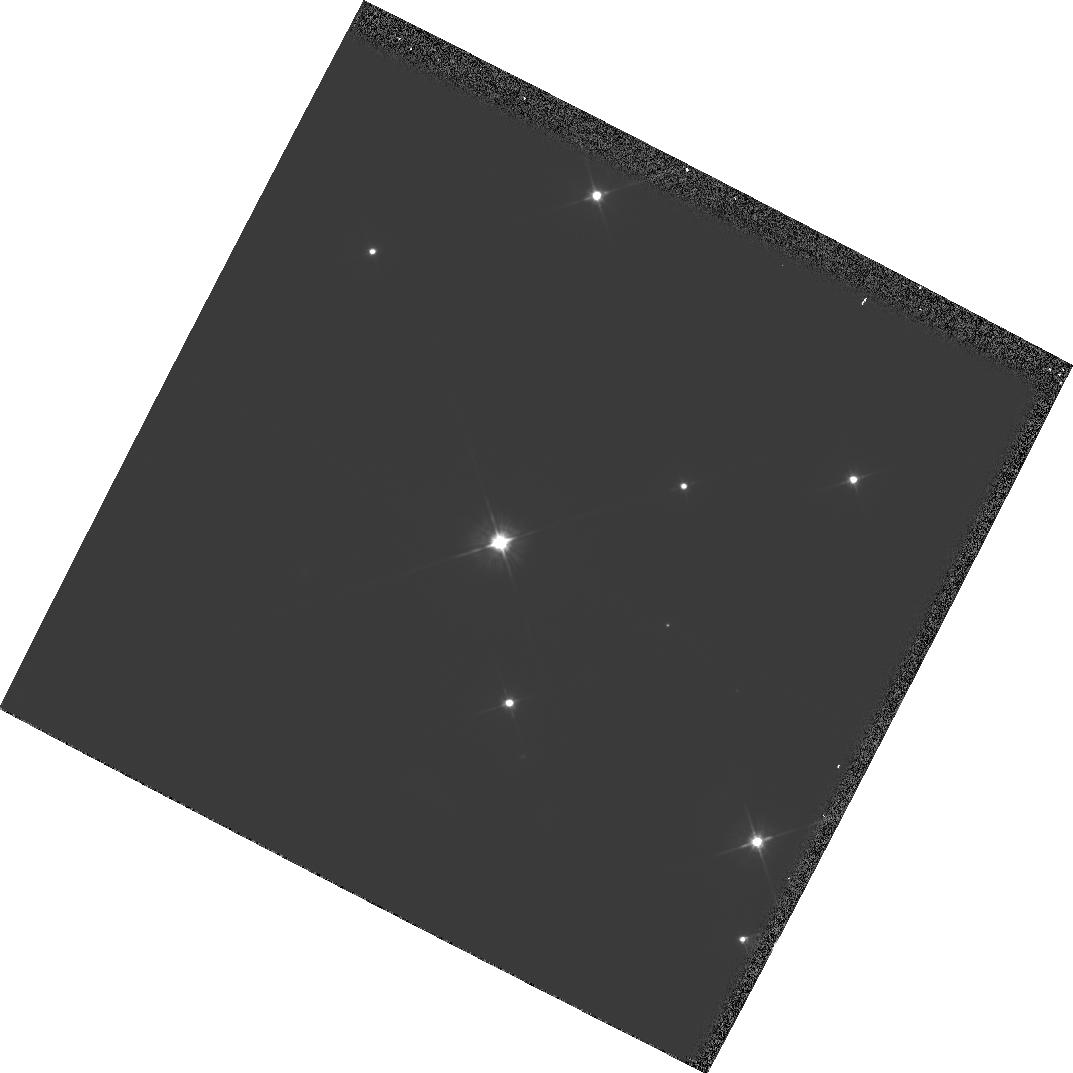
Target: MMJ6504
Instrument: WFPC2/PC
Filter: F702W
Exposure: 3 min
Observation ID: hst_6115_03_wfpc2_pc_f702w_u2zj03

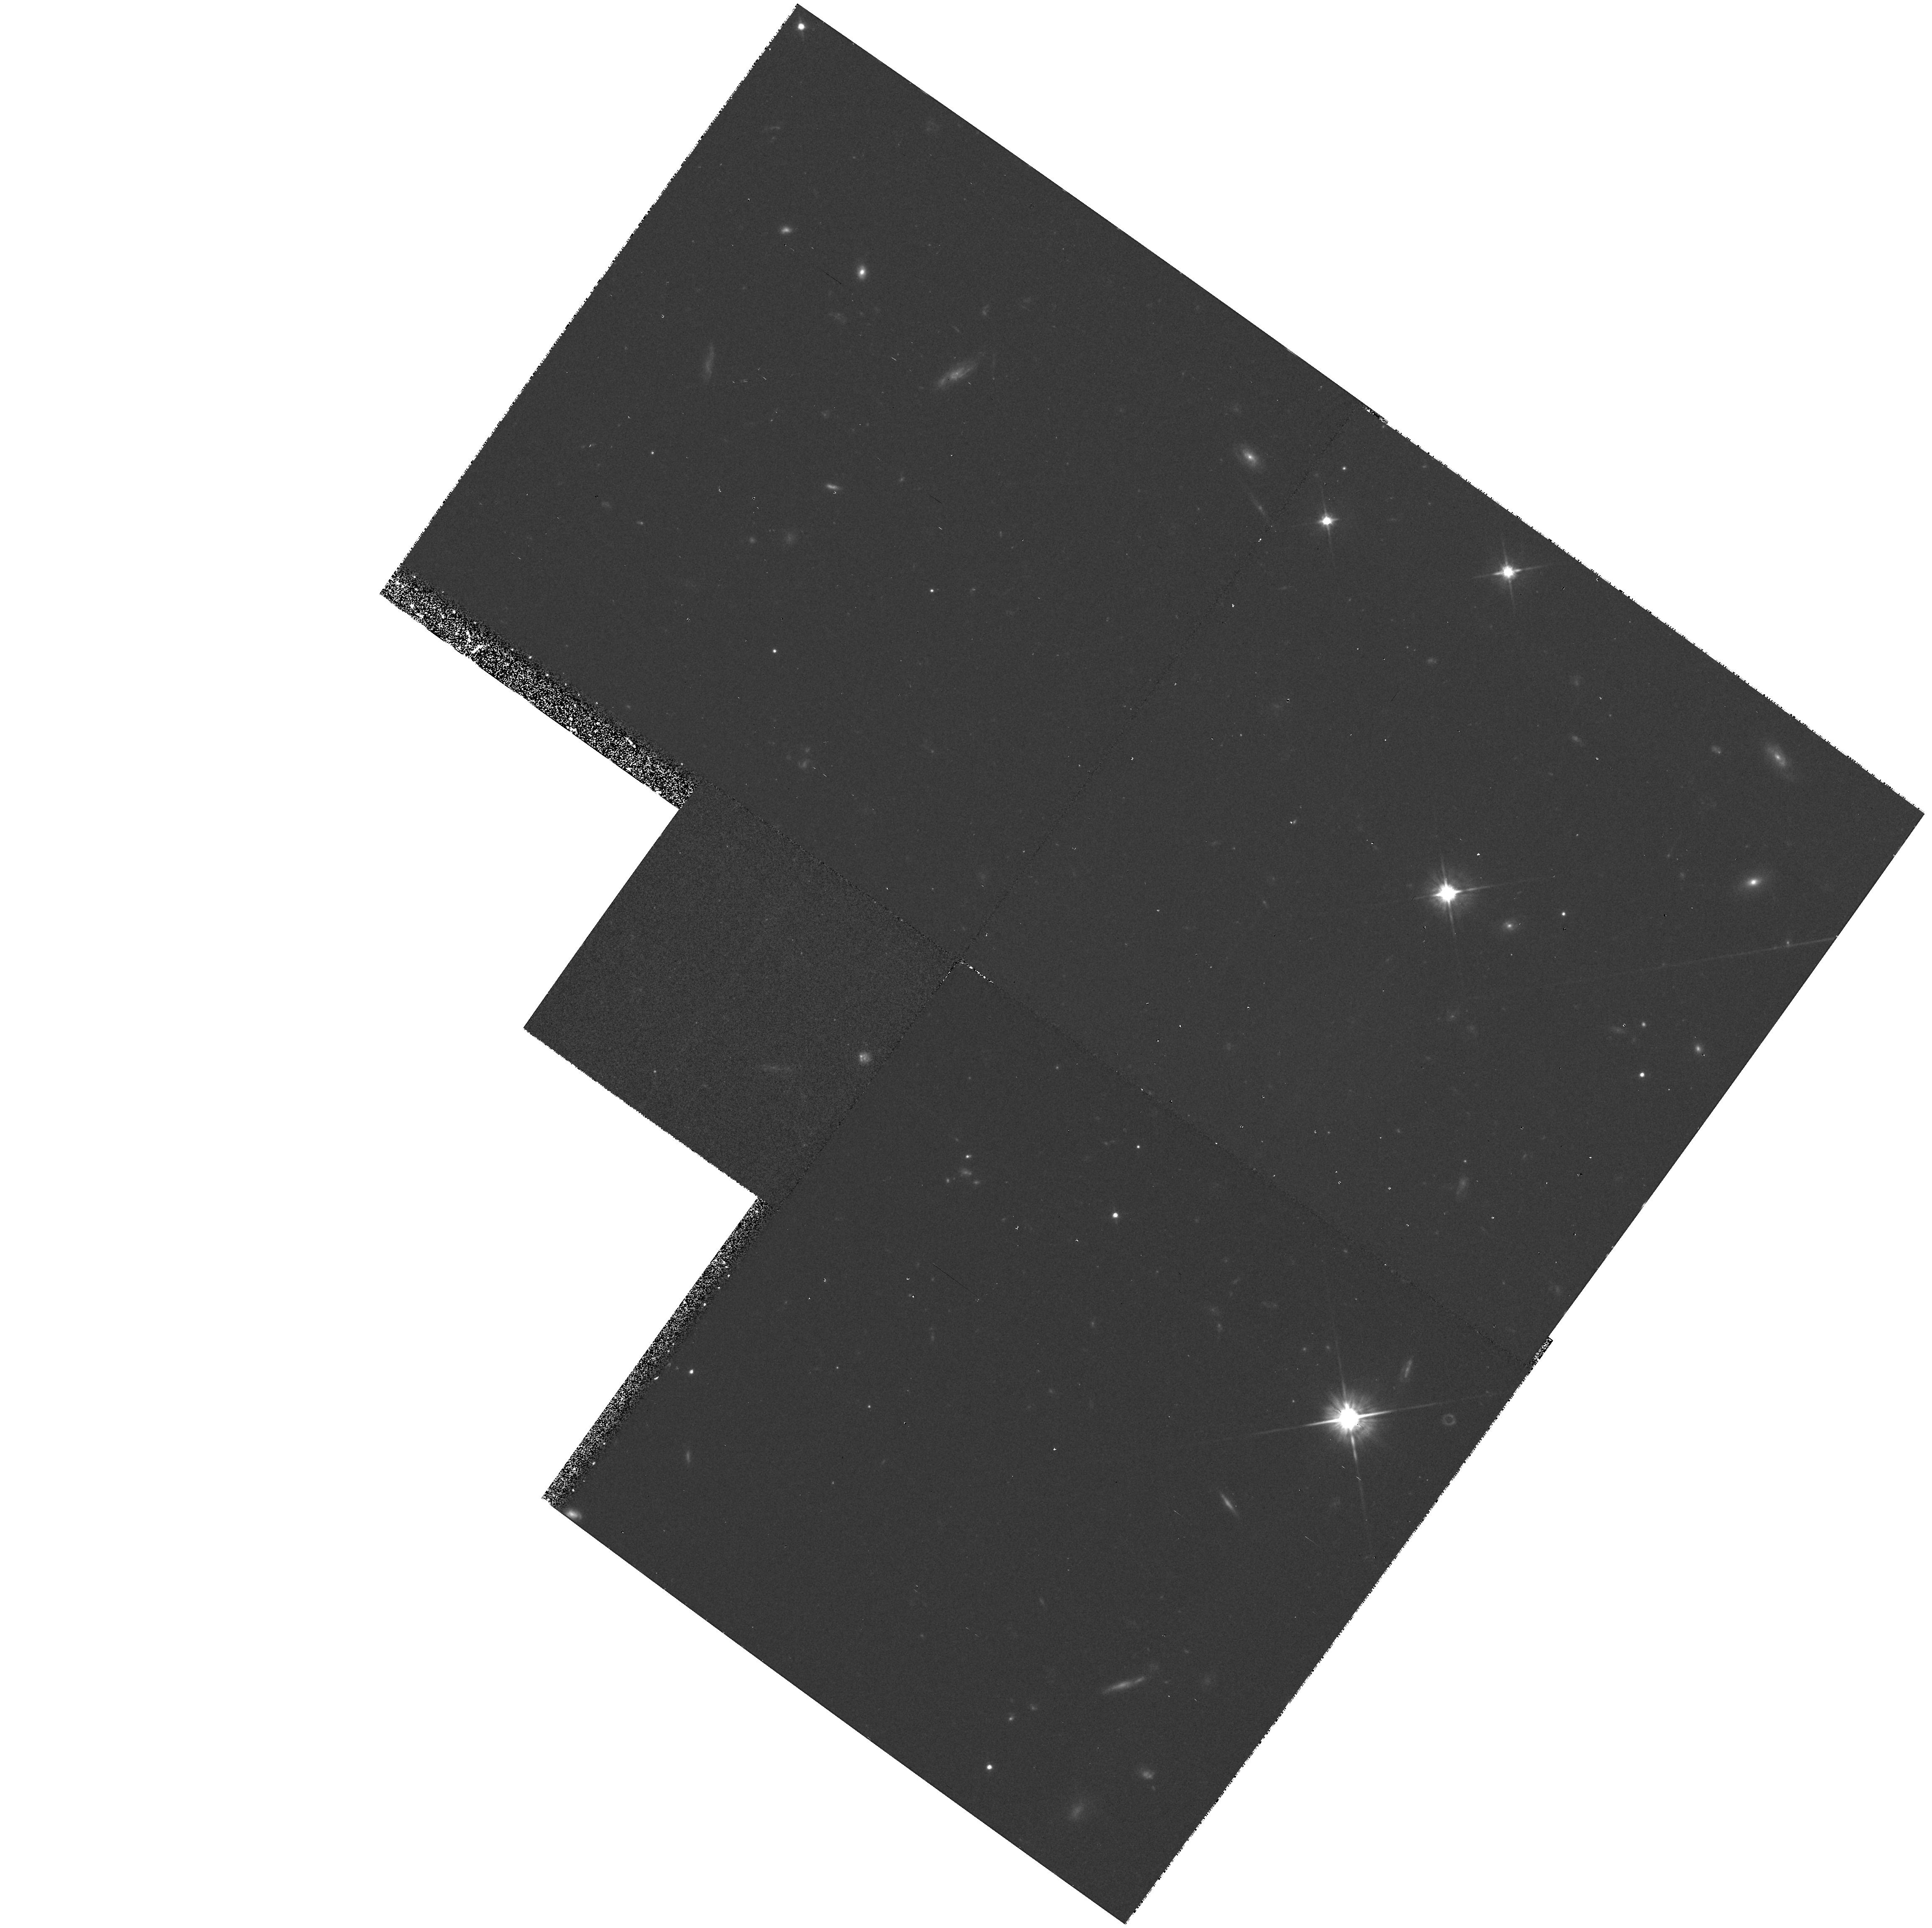
Target: PG0117+213
Instrument: WFPC2/PC
Filter: F702W
Exposure: 33 min
Observation ID: hst_6115_01_wfpc2_pc_f702w_u2zj01

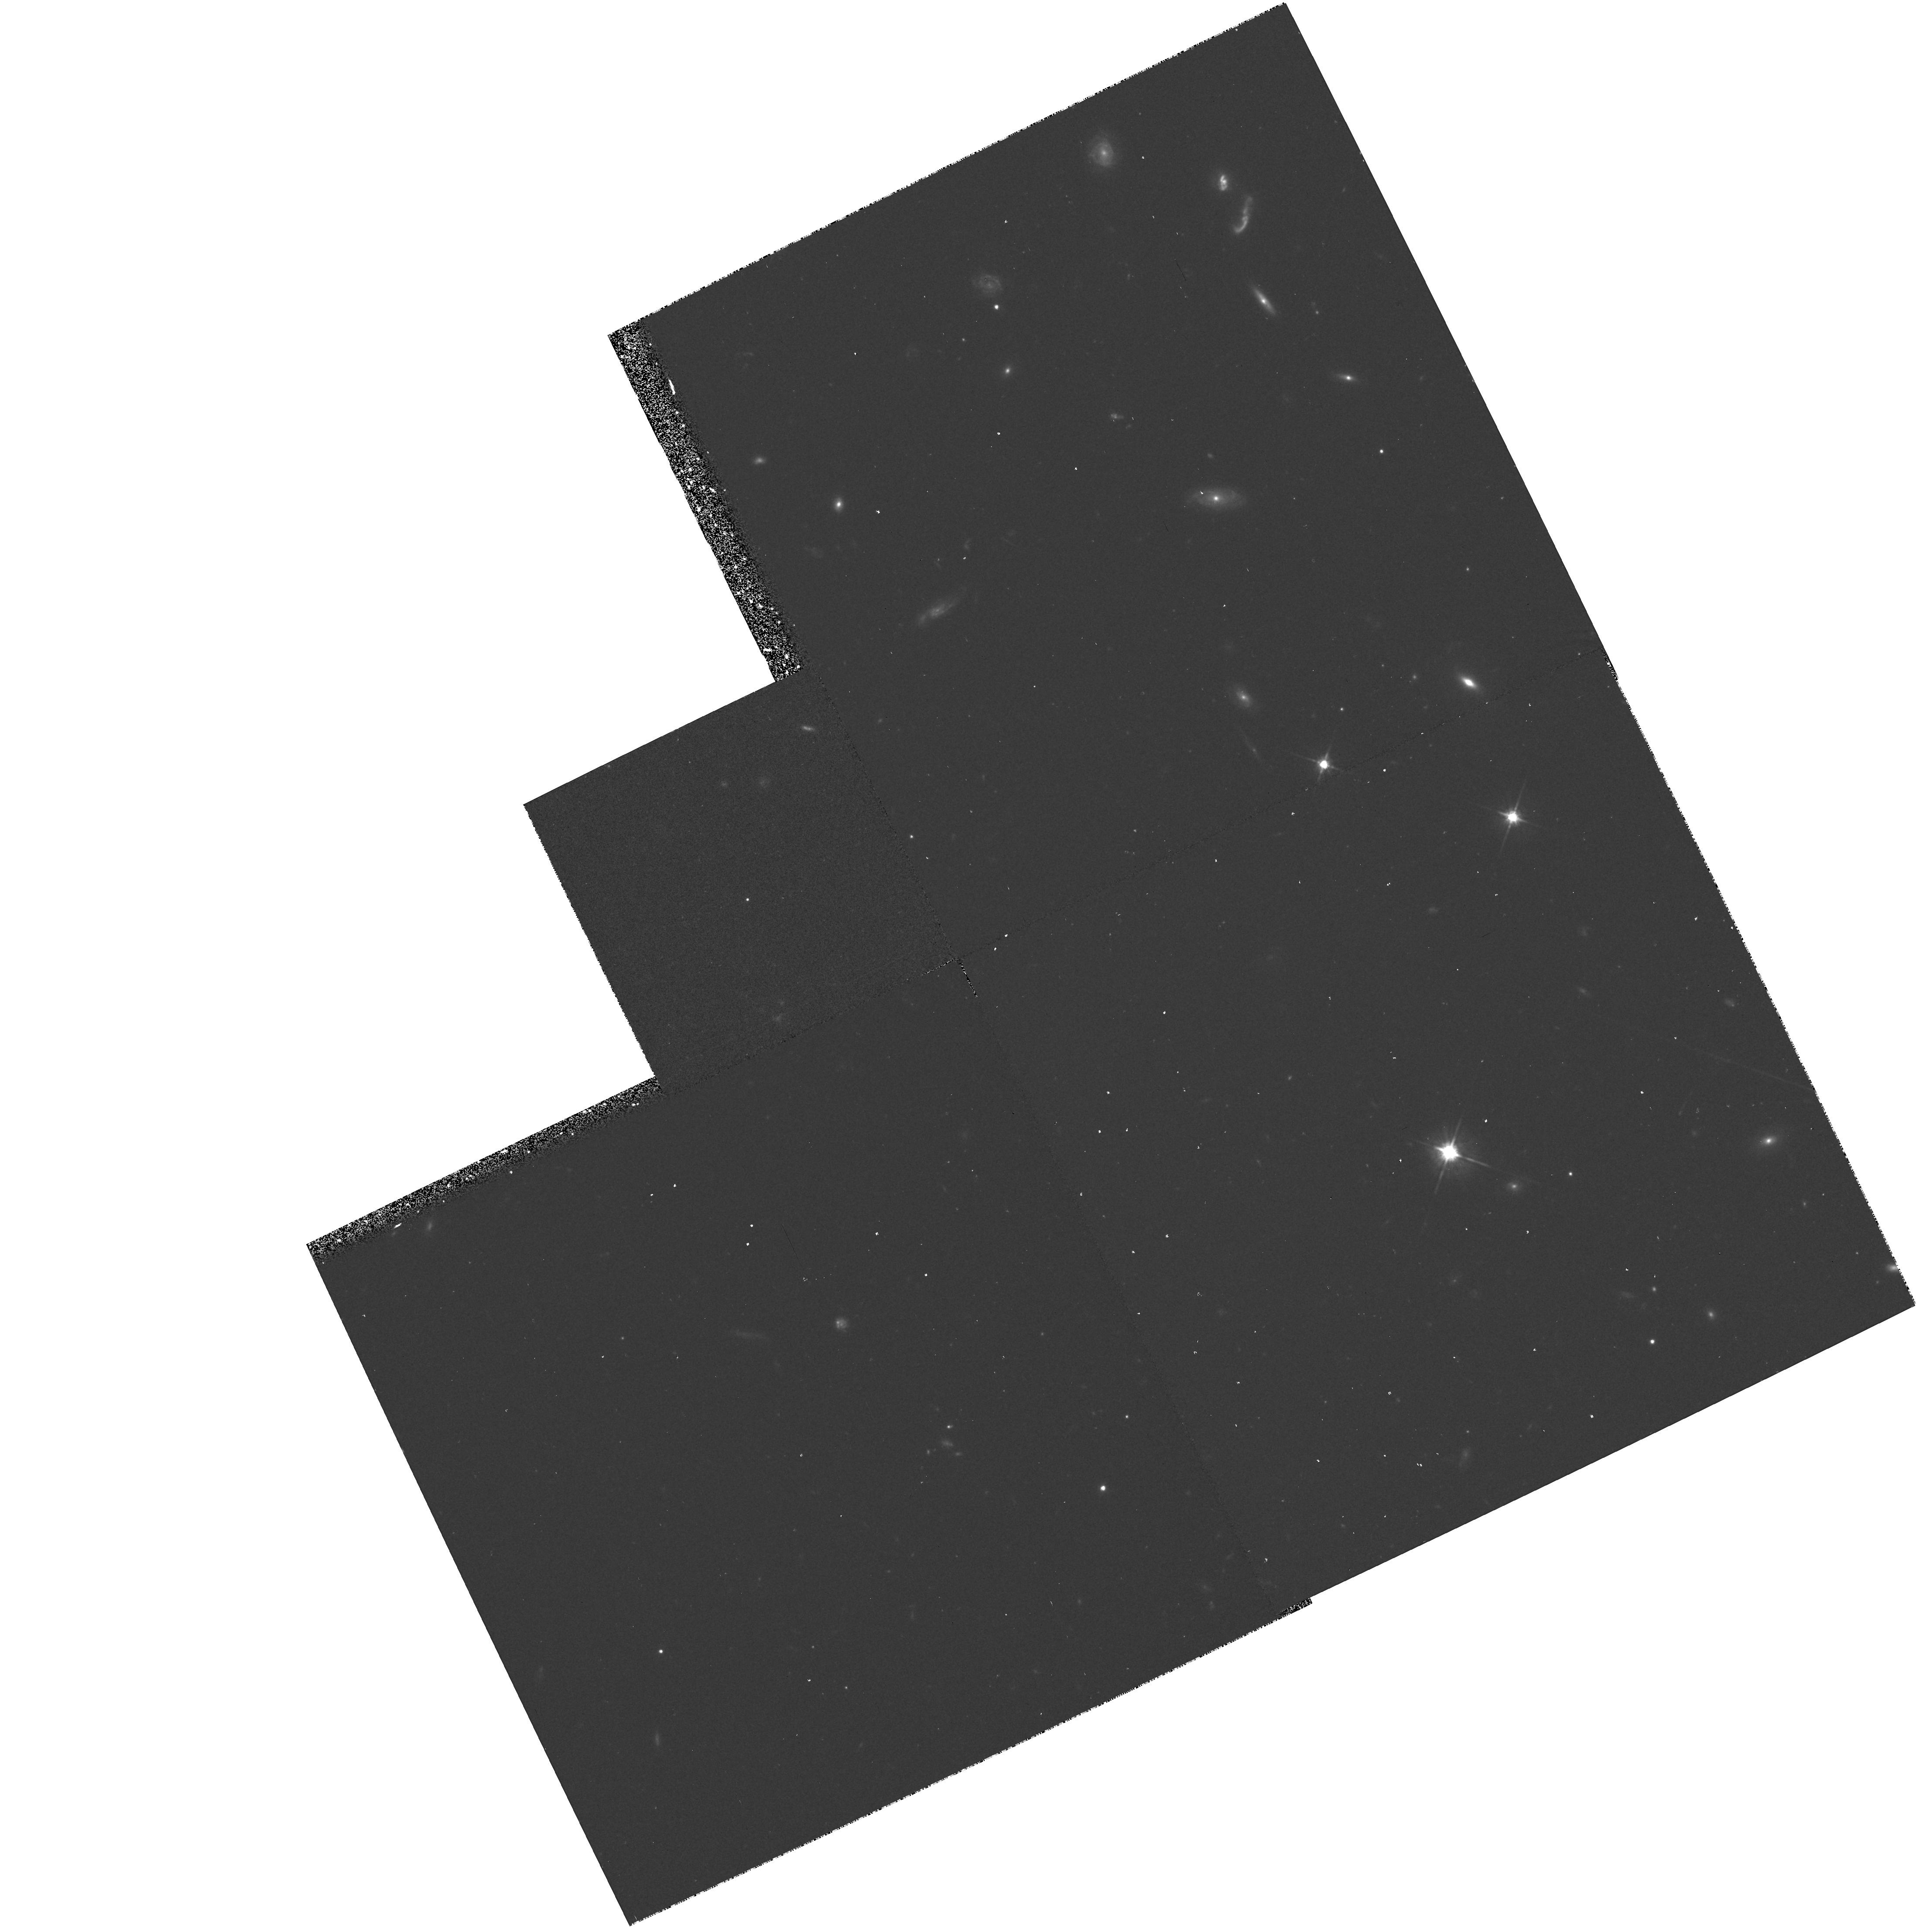
Target: PG0117+213
Instrument: WFPC2/PC
Filter: F702W
Exposure: 33 min
Observation ID: hst_6115_02_wfpc2_pc_f702w_u2zj02

IMAGING A LOW REDSHIFT DAMPED LYALPHA ABSORPTION GALAXY (PI: Zuo, Lin)

The HST Quasar Absorption Snapshot Survey (Tytler et al. 1994) has discovered a low redshift (z_abs=0.576) damped LyAlpha absorption (DLA) trough in the spectrum of quasar 0117+2118. Only one other low redshift damped LyAlpha system has been published. Many people believe that the QSO damped LyAlpha systems are produced by discs of spiral galaxies. The best way to test this proposal is to image the quasar field to find the galaxy responsible. For the high reshift absorbers this is almost impossible because distant galaxies are too faint. Our discovery of a low redshift damped system enables us to actually carry out this essential test. We propose to use WFPC2 with its high spatial resolution capability to image the quasar 0117+2118 field to search for the absorbing galaxy at z=0.576. We will also observe with FOS/G190H to get a better determination of the HI column density and the absorption redshift. We need the HST because (1) DLA absorbers are expected to be very close to the line of sight to the QSO -- few arcsec. (2) We want to determine the type of galaxy which is responsible for the DLA system. (3) We want to measure the distance from the QSO to the center of the galaxy. (4) The far UV spectrum is needed.